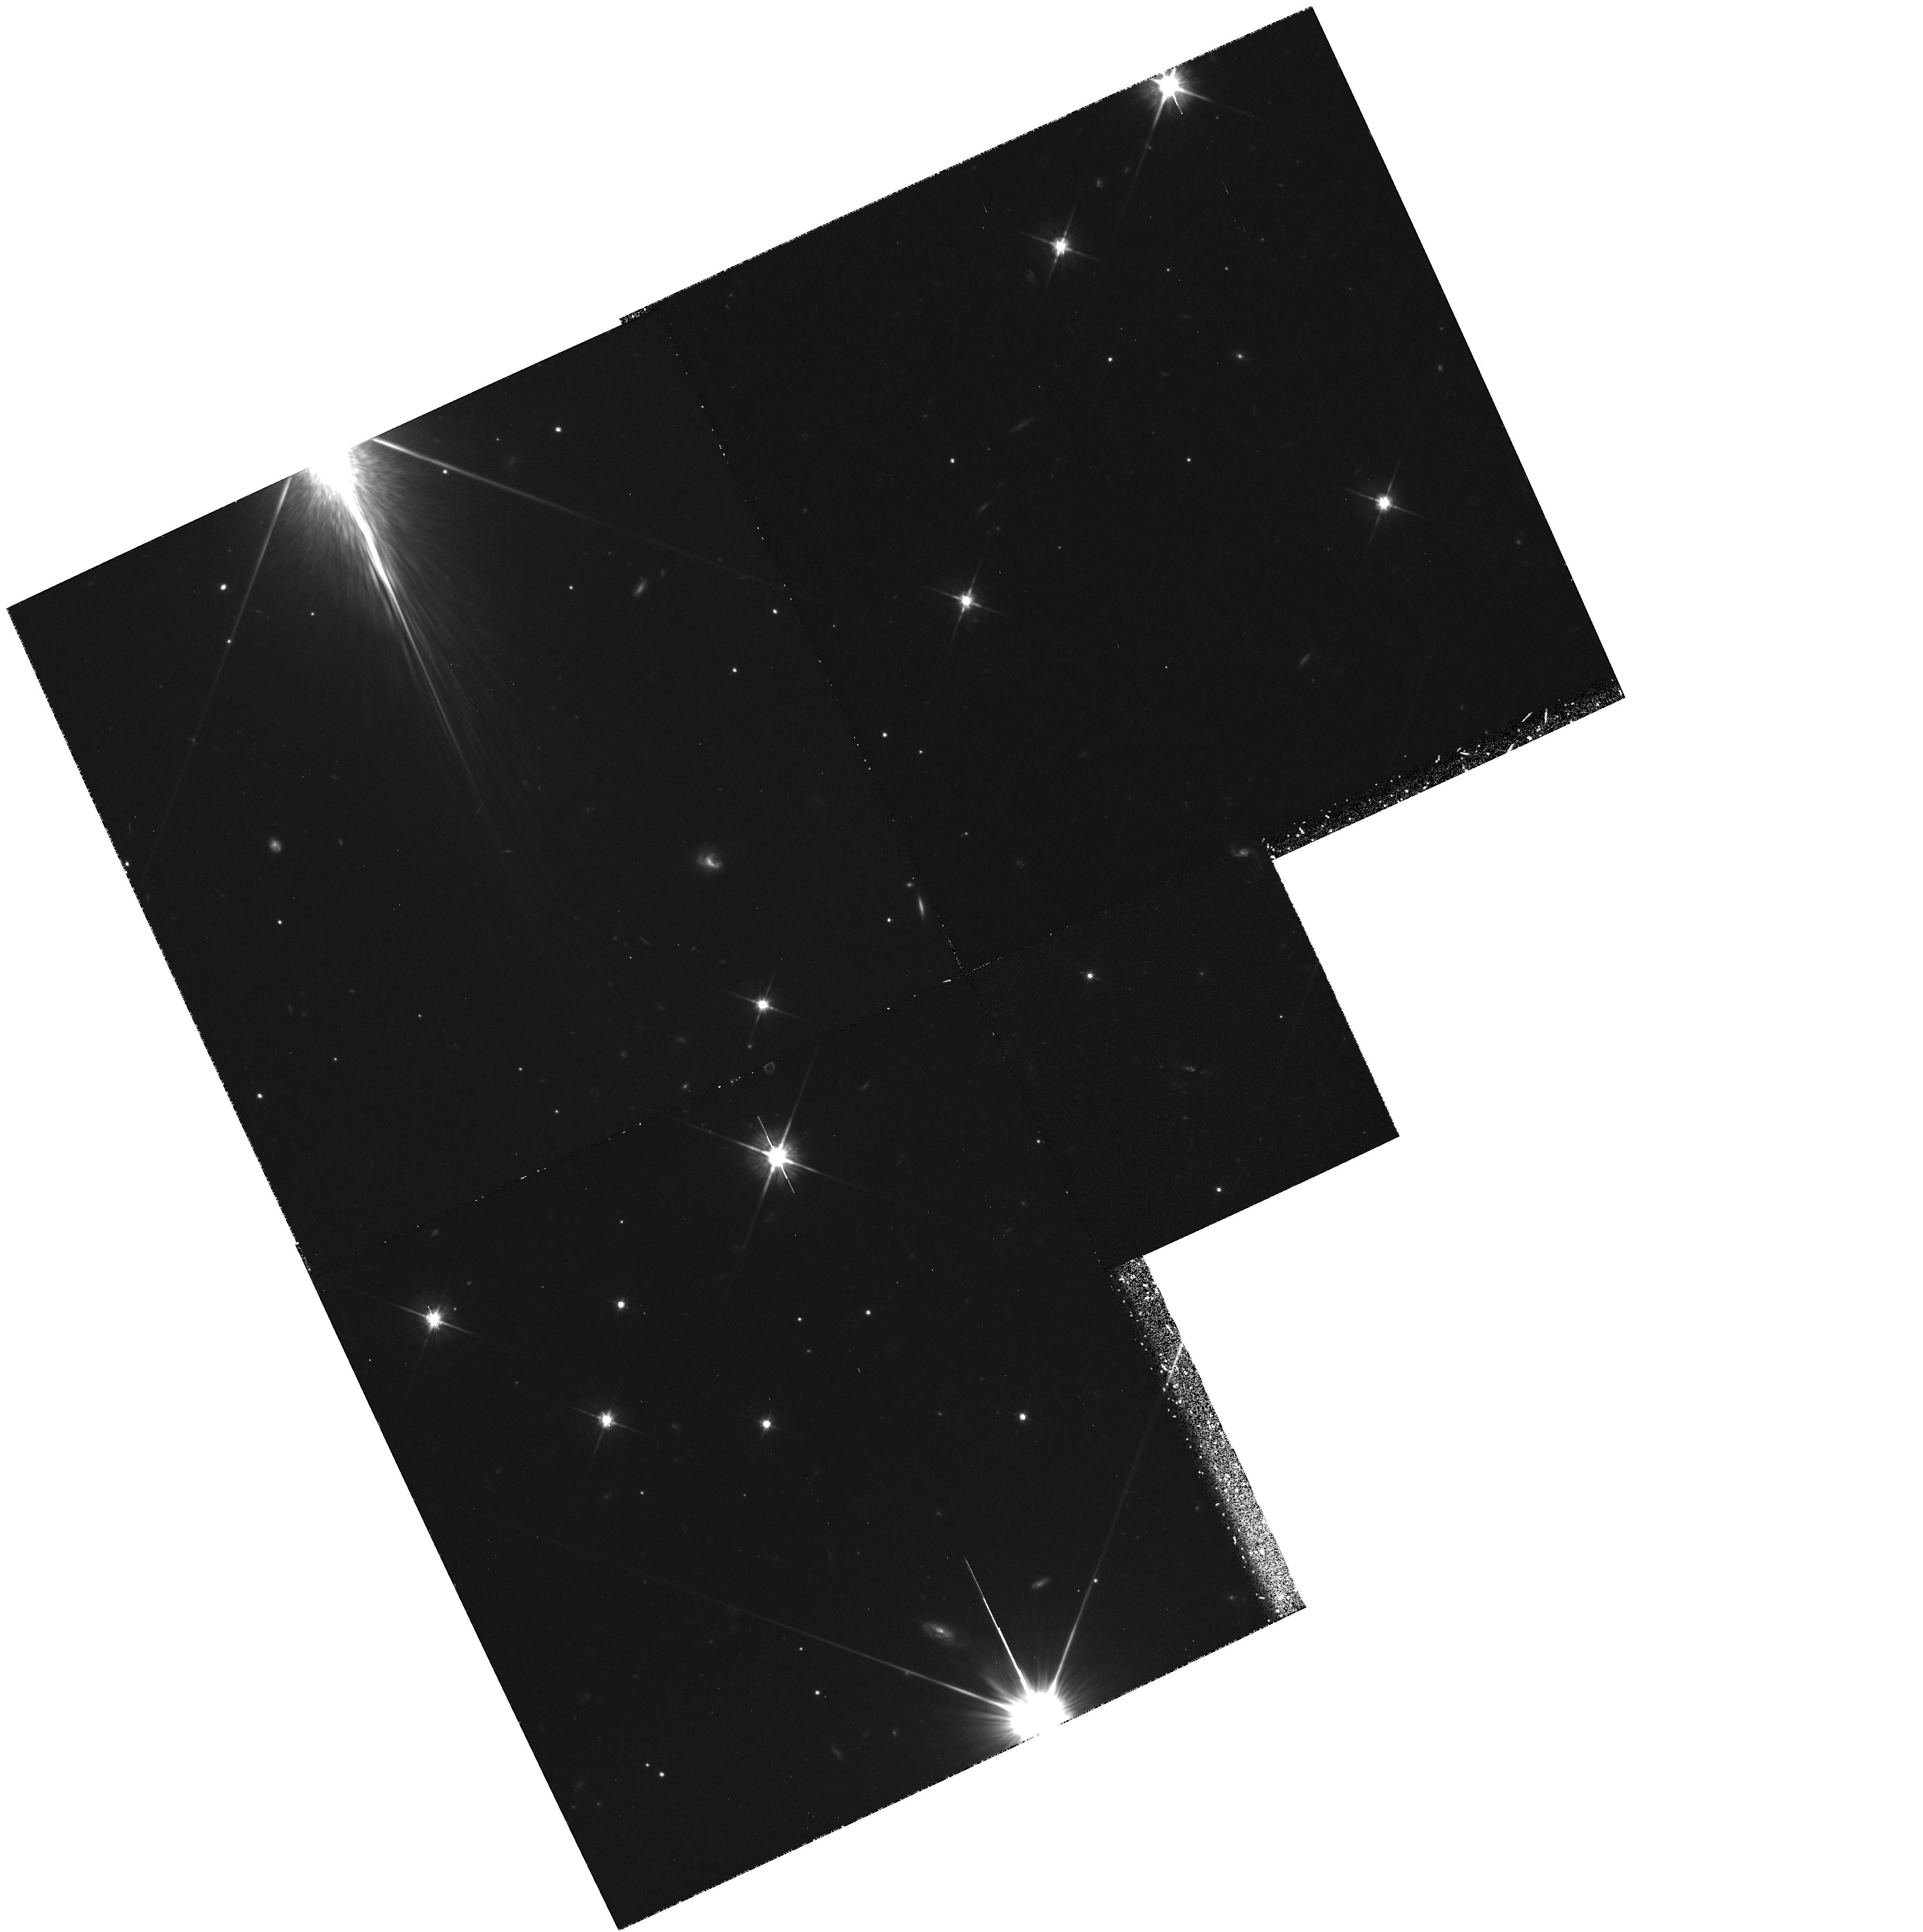
Target: 4C41.17. Instrument: WFPC2/PC. Filter: F702W. Exposure: 4 h. Observation ID: hst_5511_01_wfpc2_pc_f702w_u2jc01

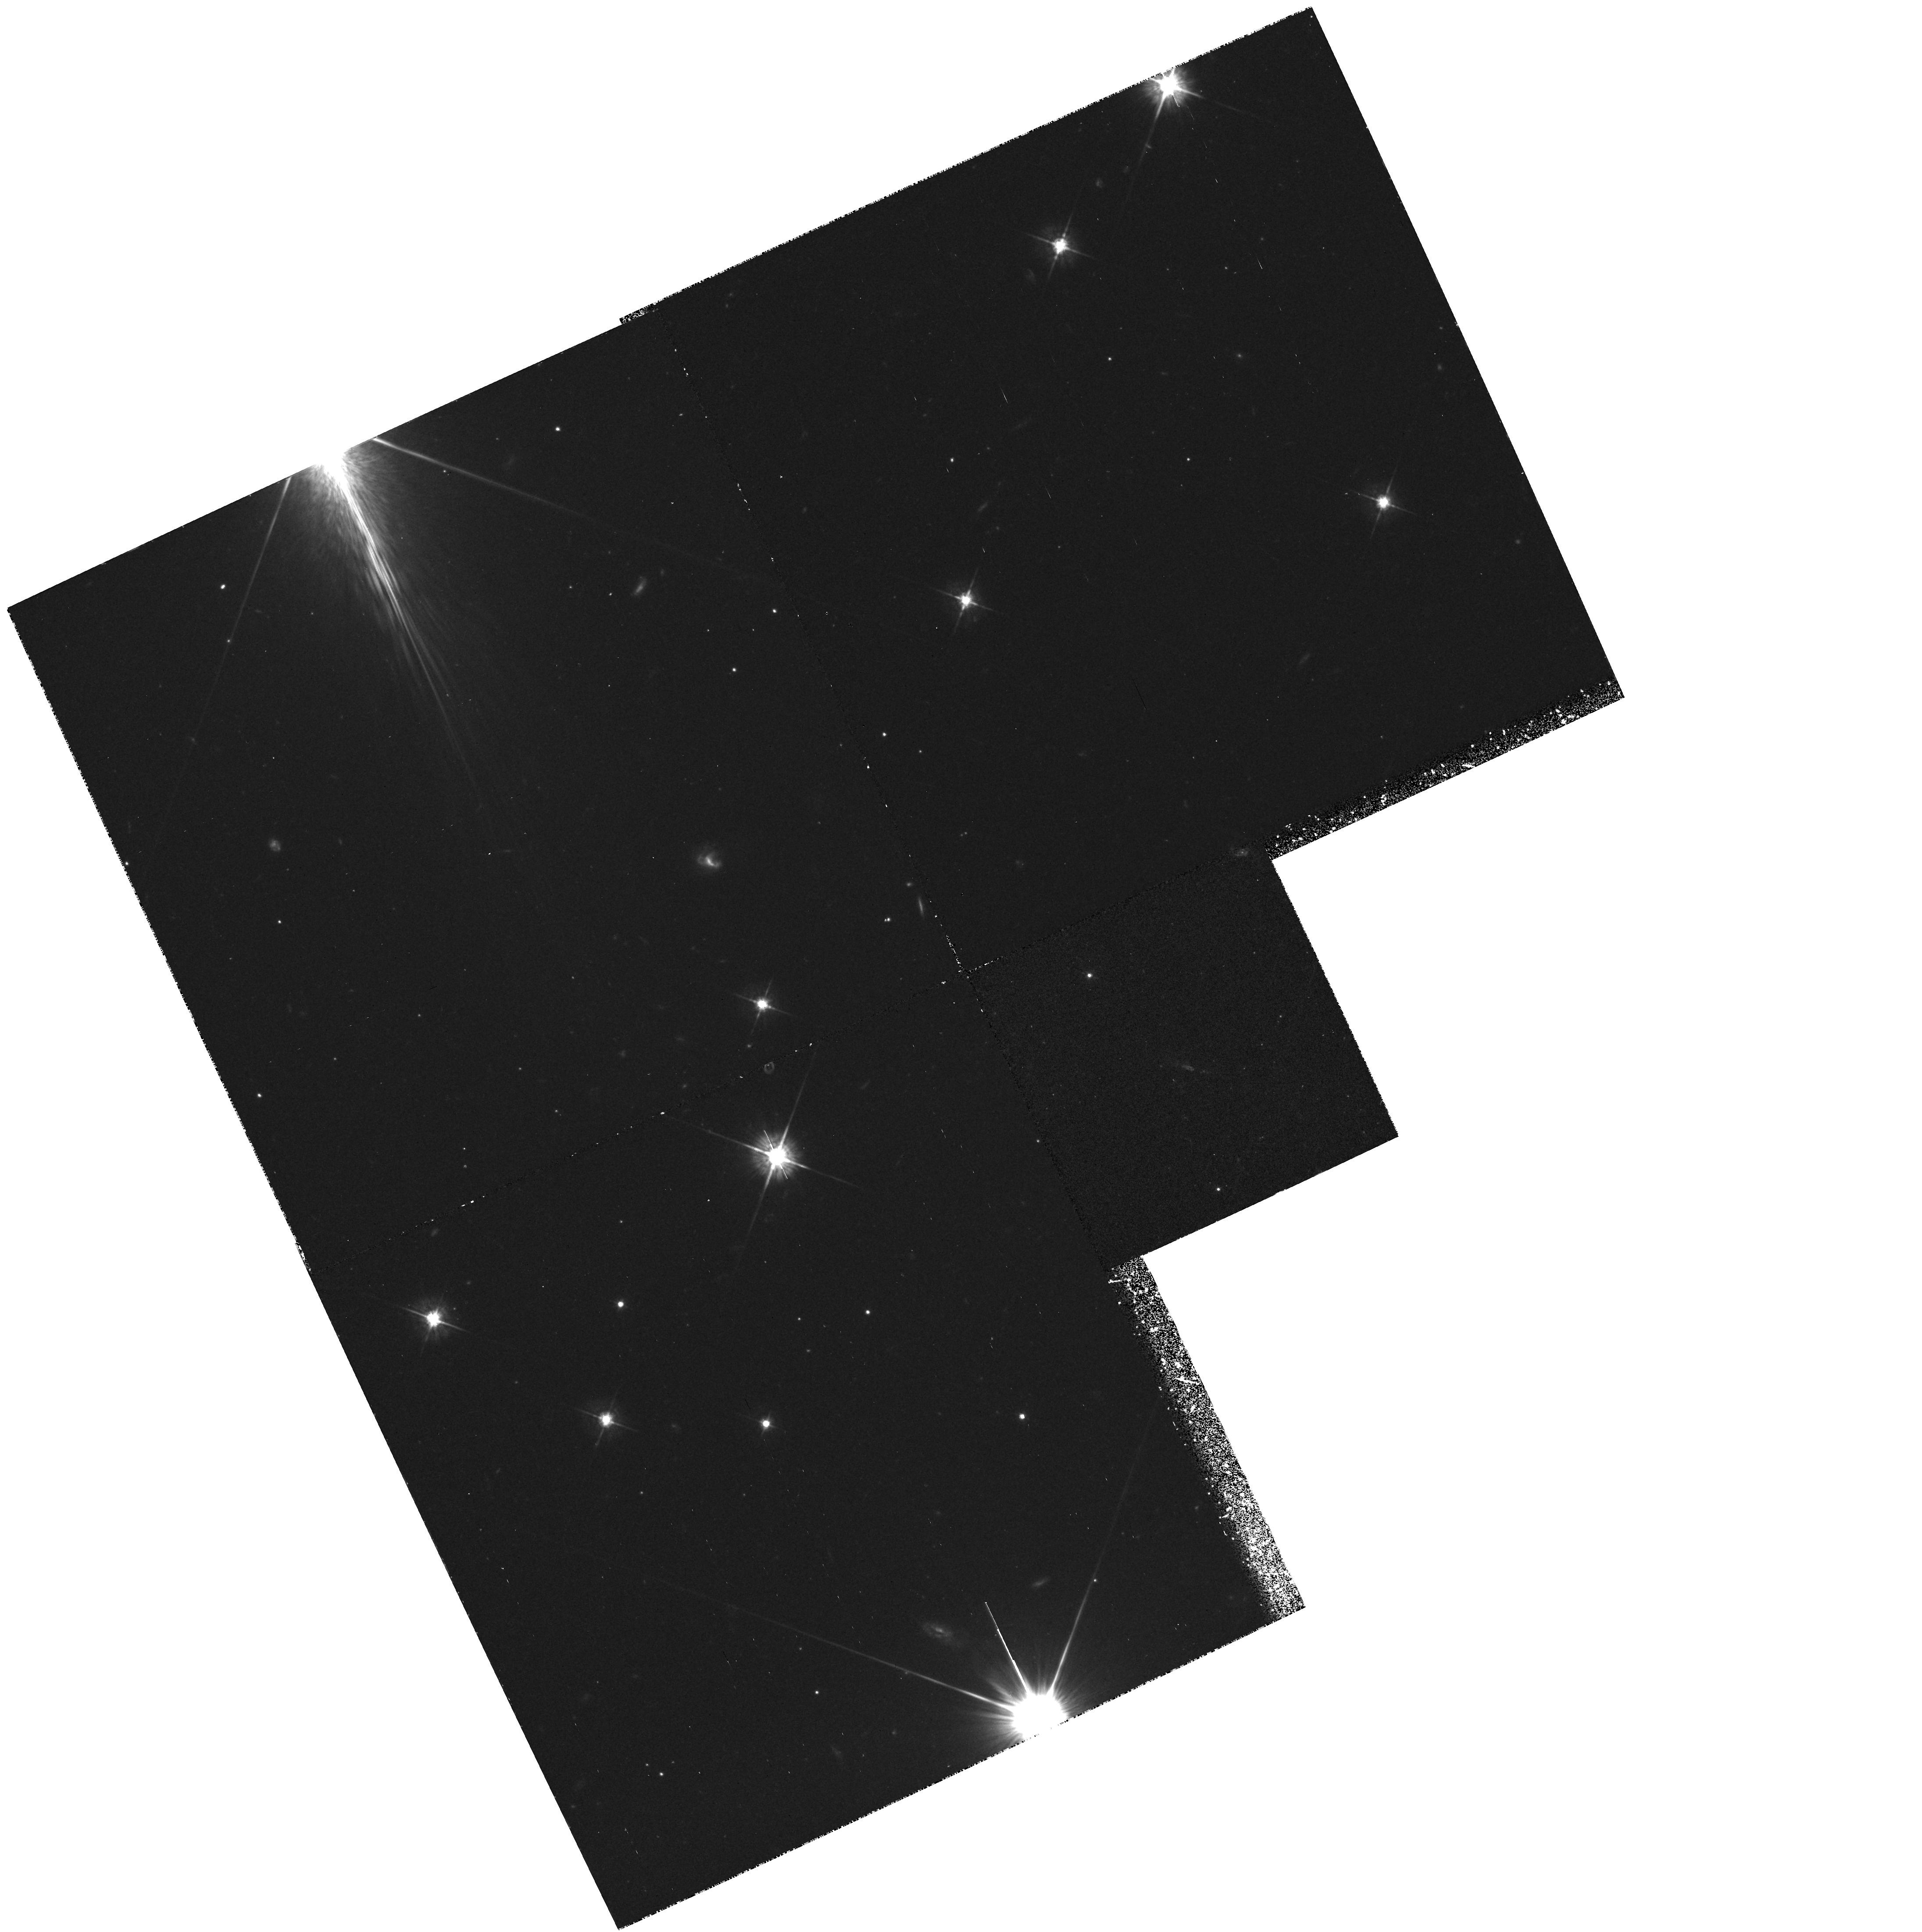
Target: 4C41.17. Instrument: WFPC2/PC. Filter: F569W. Exposure: 2 h. Observation ID: hst_5511_02_wfpc2_pc_f569w_u2jc02

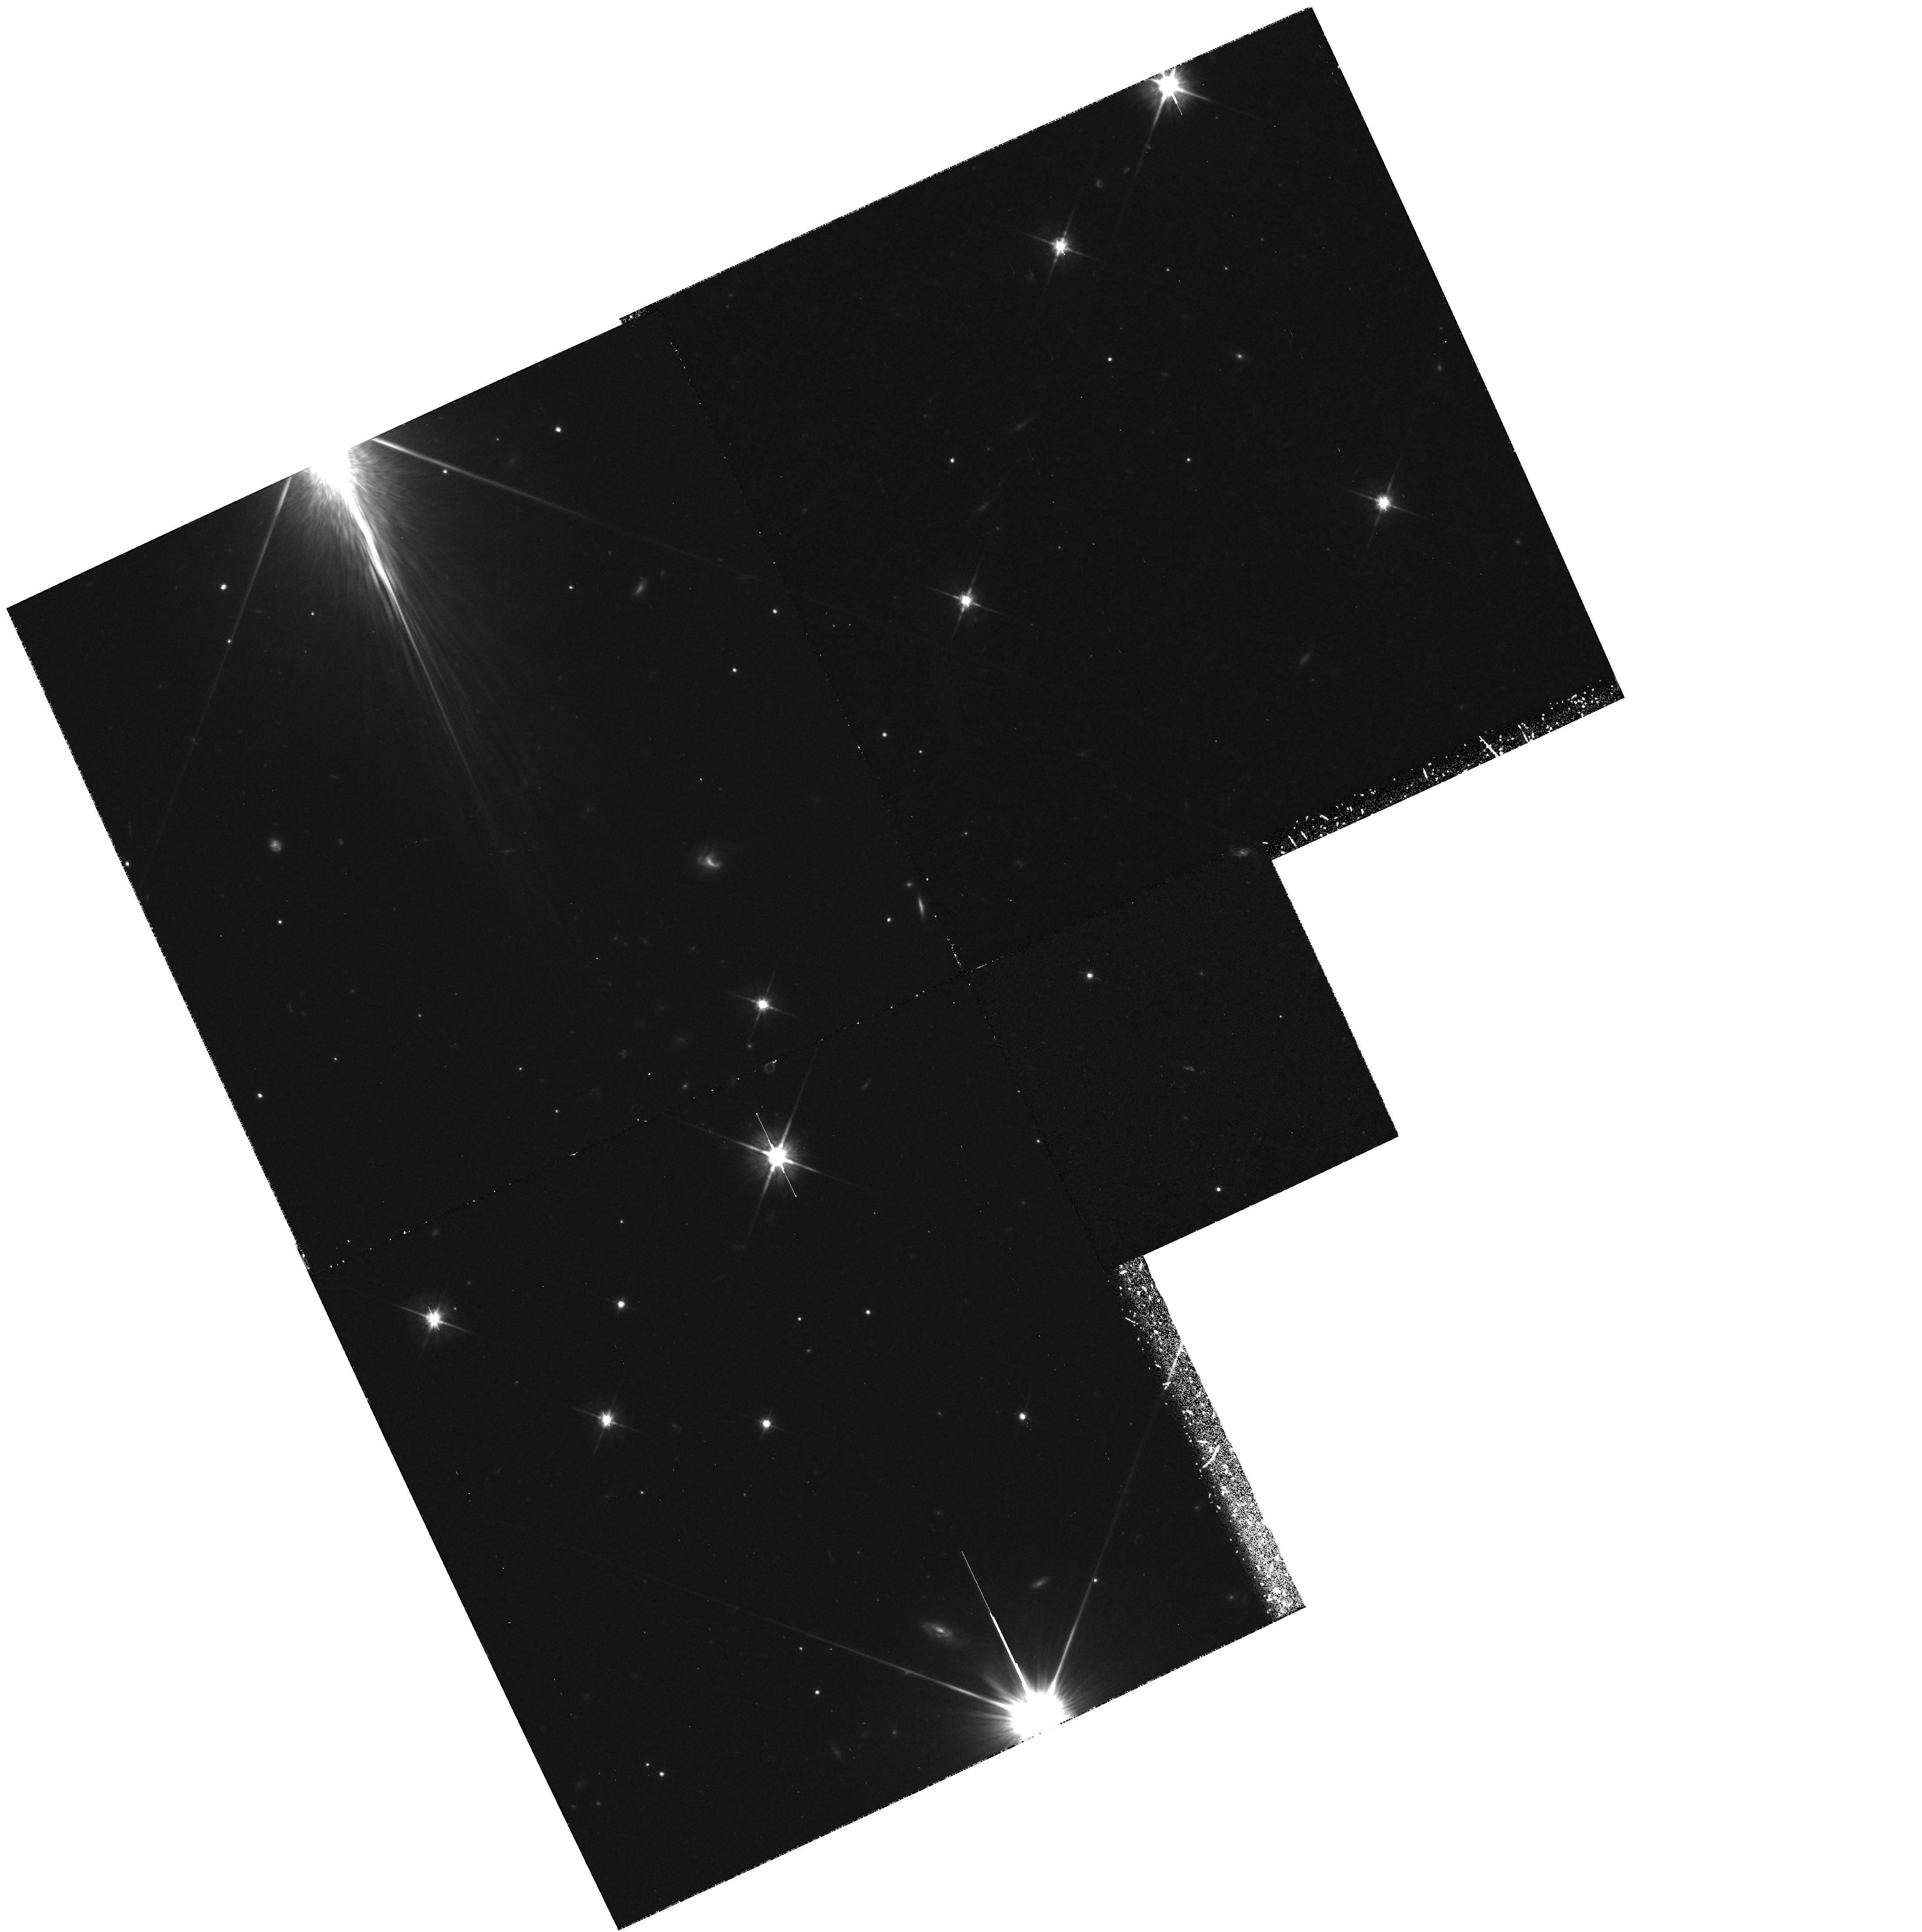
Target: 4C41.17. Instrument: WFPC2/PC. Filter: F702W. Exposure: 2 h. Observation ID: hst_5511_02_wfpc2_pc_f702w_u2jc02

DETAILED STUDY OF 4C41.17, THE MOST DISTANT GALAXY CYCLE 4,  MEDIUM. -- PART I: EARLY ACQUISITION IMAGING. (PI: van Breugel, Wil J.M.)

During Cycle 1 we imaged 4C41.17, the most distant galaxy known, with the WFC. Its redshift of 3.8 corresponds to a relative lookback time of ~ 90% and must be close to the epoch at which the galaxies formed. The ultraviolet continuum was detected at high signal to noise. 30% of its flux comes from clumps on the scale of a few hundred parsec. We here propose to carry out an intensive study of this important object with the unaberrated HST using imaging (WFPC2) and spectroscopy (FOS). Our aims are 1) deep continuum imaging to study the morphology of 4C41.17 and possible neighboring cluster galaxies with much better sensitivity and resolution than is possible with our current Cycle 1 images, 2) Ly-a imaging, if possible with the Linear Ramp Filters, to study the Ly-a emission from 4C41.17 and its extensive halo, and 3) FOS spectros- copy of the three brightest clumps to obtain information on the sub- kiloparsec scale about the kinematics and the scale and nature of the absorption clouds which have recently been observed from the ground.